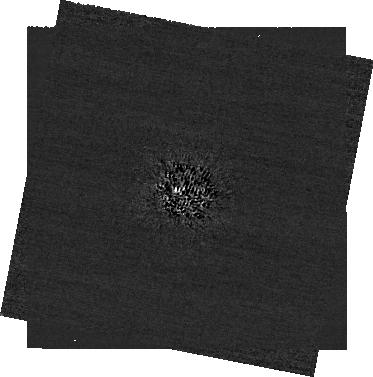
Target: -bet-Leo
Instrument: NIRCAM/CORON
Filter: F210M+MASKRND
Exposure: 1.7 h
Observation ID: jw04538-c1003_t001_nircam_f210m-maskrnd-sub320a335r

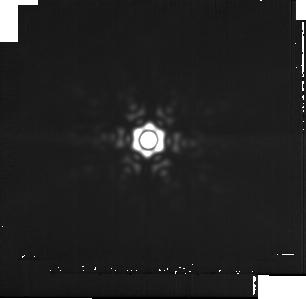
Target: -eta-Crv
Instrument: MIRI
Filter: F2550W
Exposure: 52 min
Observation ID: jw04538-o008_t004_miri_f2550w-sub256

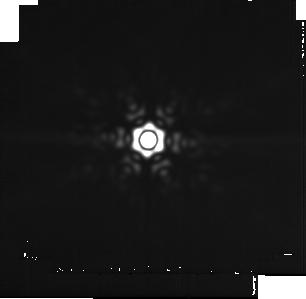
Target: -del-Leo
Instrument: MIRI
Filter: F2550W
Exposure: 52 min
Observation ID: jw04538-o005_t008_miri_f2550w-sub256

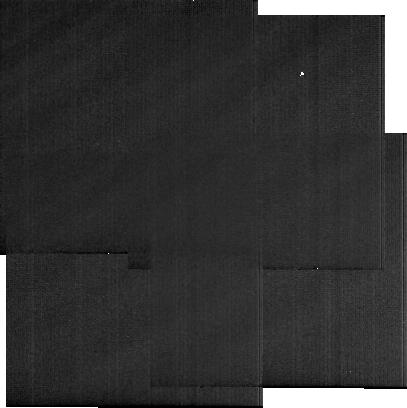
Target: Background-Beta-Leo
Instrument: MIRI
Filter: F2550W
Exposure: 13 min
Observation ID: jw04538-o001_t003_miri_f2550w-sub256

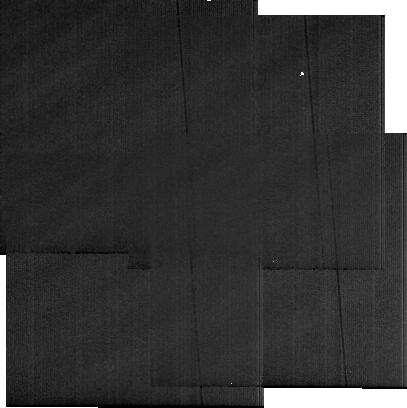
Target: Background-Eta-Crv
Instrument: MIRI
Filter: F2550W
Exposure: 13 min
Observation ID: jw04538-o007_t006_miri_f2550w-sub256

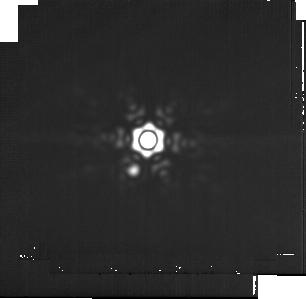
Target: -alf-Crv
Instrument: MIRI
Filter: F2550W
Exposure: 52 min
Observation ID: jw04538-o009_t007_miri_f2550w-sub256

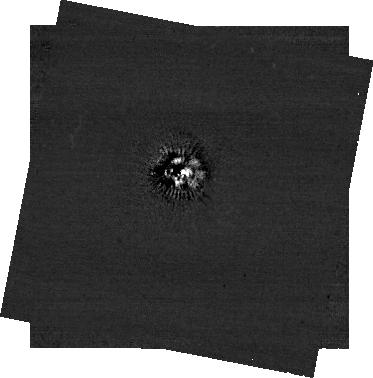
Target: -bet-Leo
Instrument: NIRCAM/CORON
Filter: F444W+MASKRND
Exposure: 1.7 h
Observation ID: jw04538-c1003_t001_nircam_f444w-maskrnd-sub320a335r

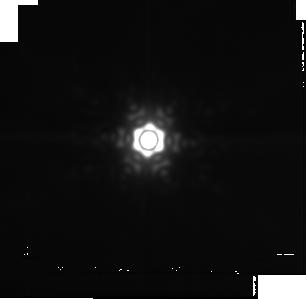
Target: -bet-Leo
Instrument: MIRI
Filter: F2550W
Exposure: 52 min
Observation ID: jw04538-o002_t001_miri_f2550w-sub256

Exo-Asteroid Belts with JWST: Pinpointing the Warm Dust Emission (PI: Wolff, Schuyler G.)

Resolved images of debris disks from optical to millimeter wavelengths have advanced the understanding of star and planet formation in recent decades, but have thus far been limited to the cold, outer, Kuiper belt analogues. For the first time, the warm, inner, asteroid belt analogues are accessible for a handful of targets with JWST, probing signatures of planet formation histories inside of the ice line. We aim to triple the sample of nearby debris disks with exo-asteroid belt components detectable with JWST using the MIRI imager. We have identified the two sources with the highest probability of hosting a resolvable warm debris disk via modelling of spectral energy distributions and marginally resolved IR imaging from the literature. These warm disks, like our own asteroid belt, are composed of rocky bodies and are likely shepherded by planets. Only JWST is able to observe this phenomenon with a spatial resolution never before achieved in the Mid-IR and at the peak in thermal emission from dust a few tens of microns in size where the star/disk contrast is more favorable. The warm dust disk morpholgies will be linked to shepherding planets and the radial distribution of dust, when combined with multiwavelength photometry, will probe the dust size distributions and test the collisional histories and radial transport mechanisms in the intermediate disk (i.e. between the Kuiper Belt and zodiacal dust analogues). With this legacy dataset, JWST will do for asteroid belt analogues what ALMA and HST have achieved for Kuiper belt analogs; revolutionizing the field of circumstellar astrophysics.